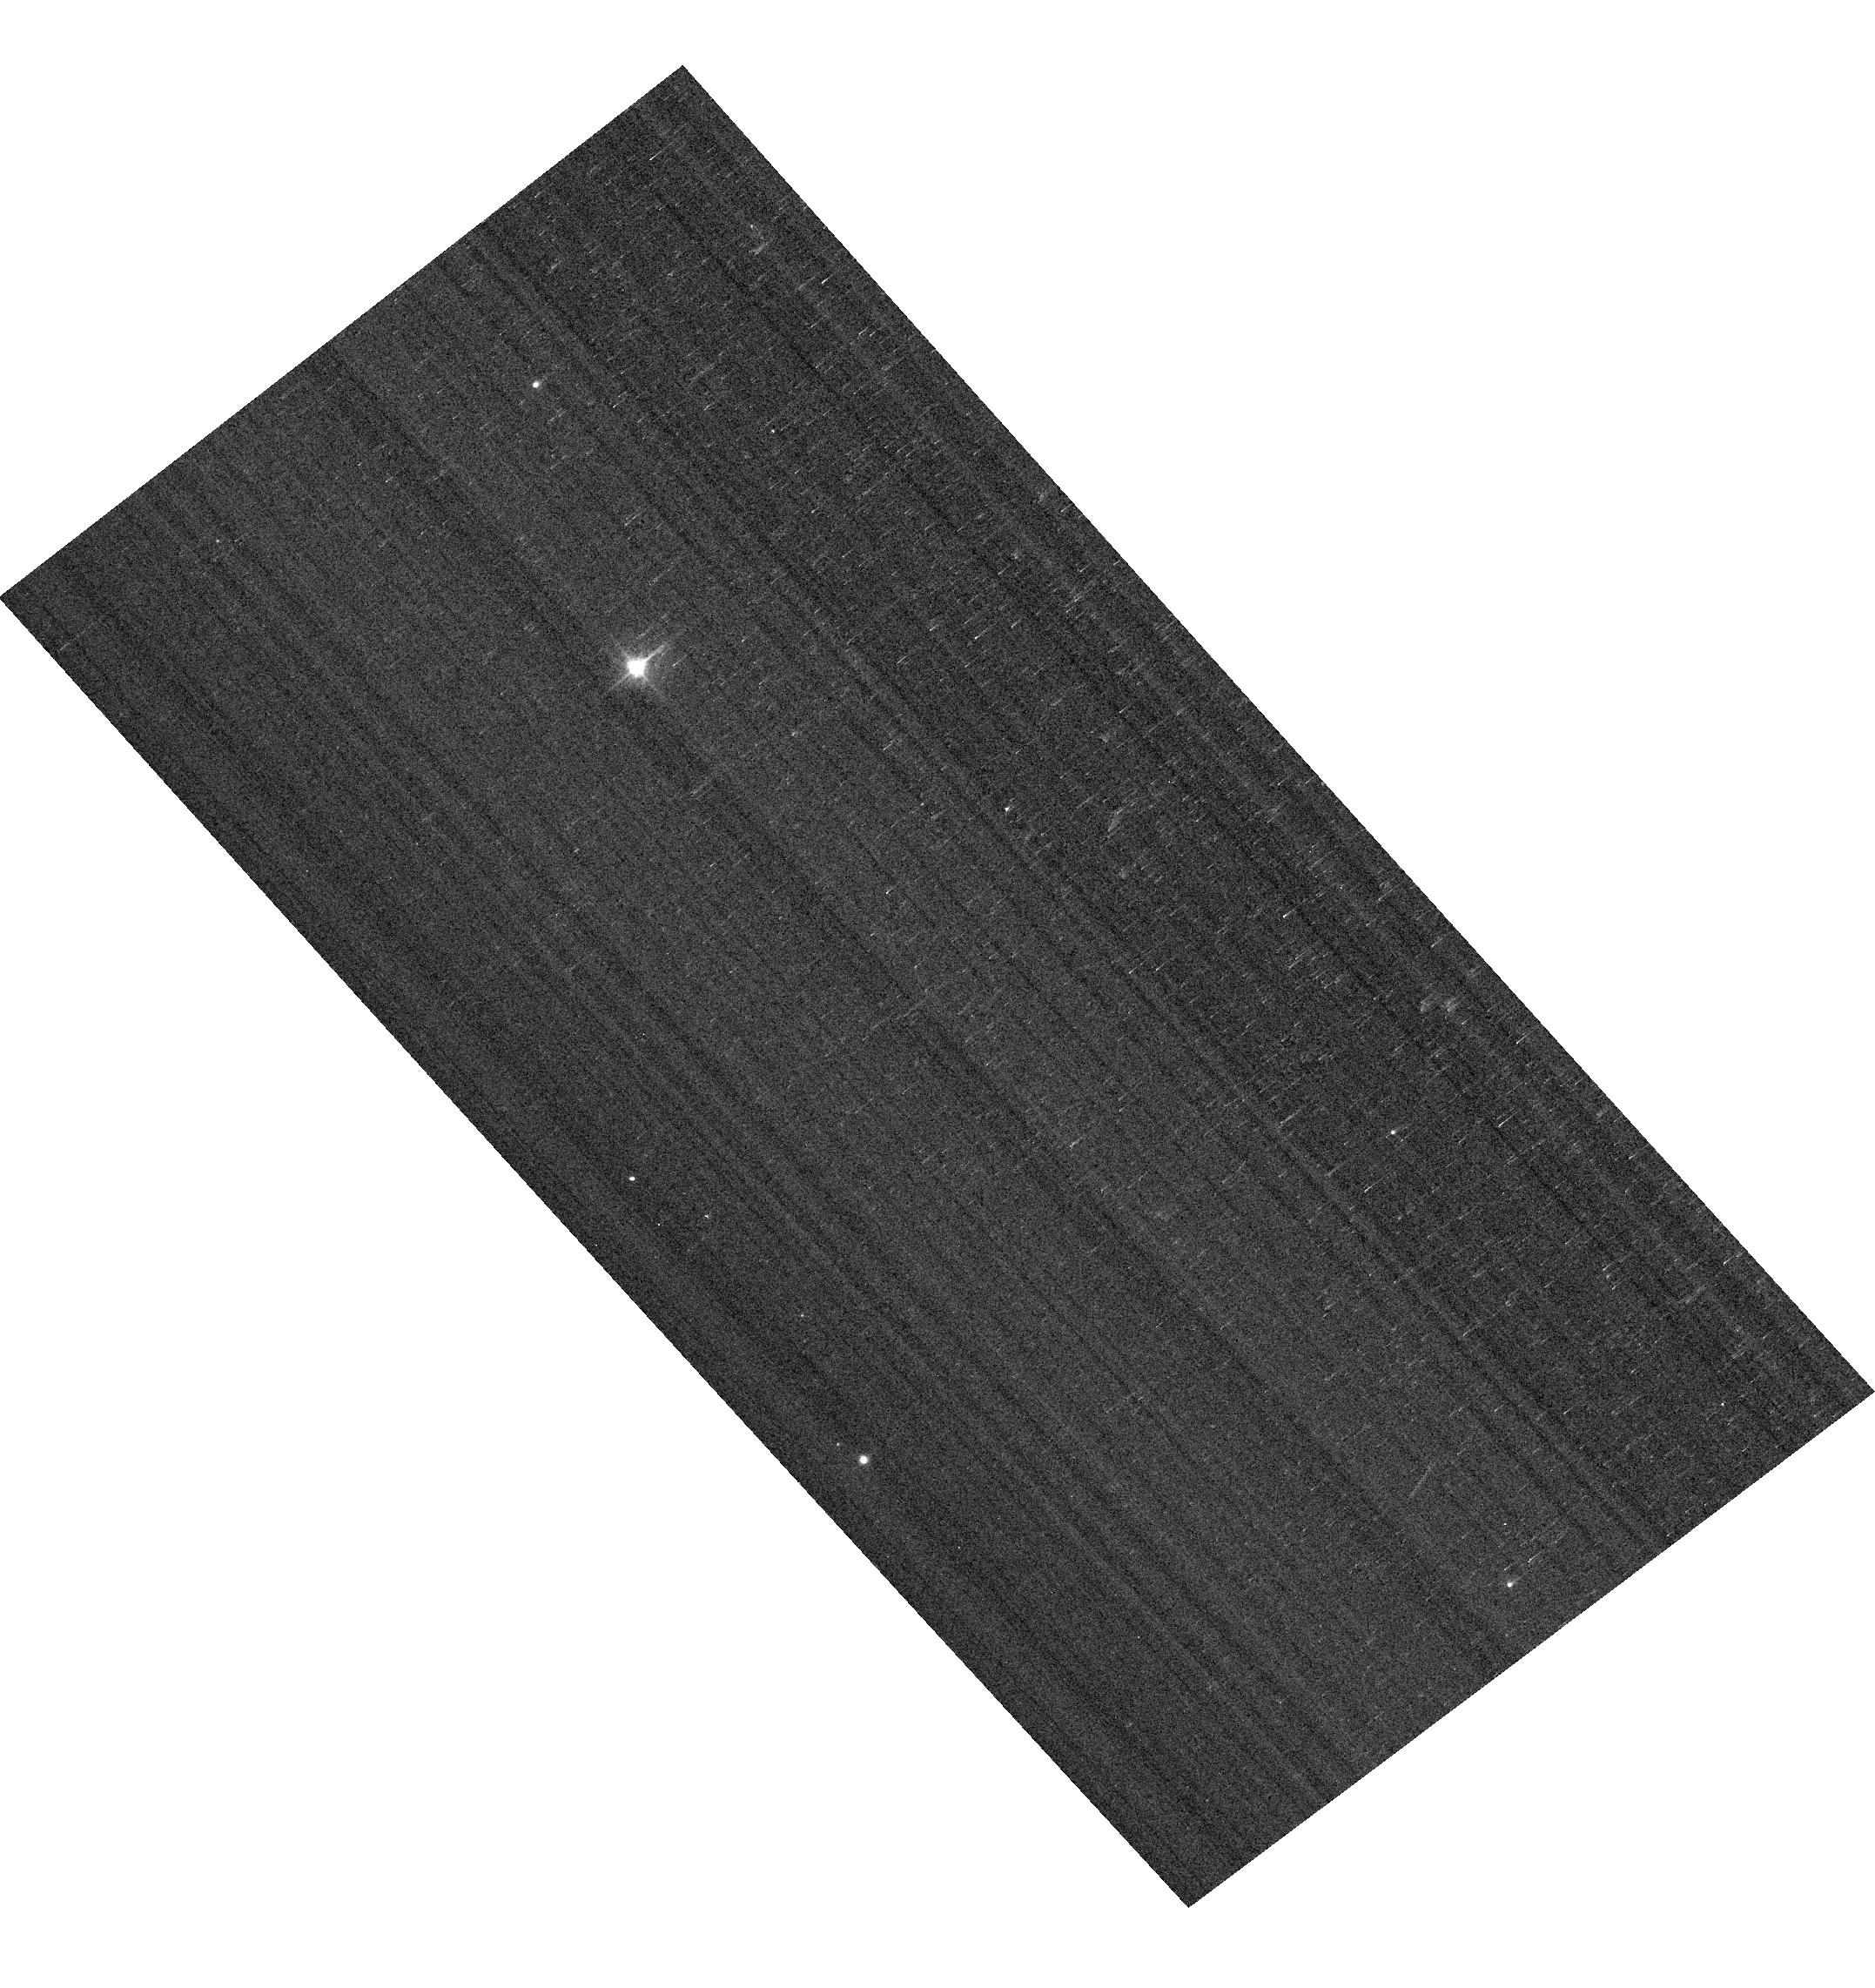
Target: WD1657+343. Instrument: ACS/WFC. Filter: F475W. Exposure: 1 min. Observation ID: hst_16514_07_acs_wfc_f475w_jejt07

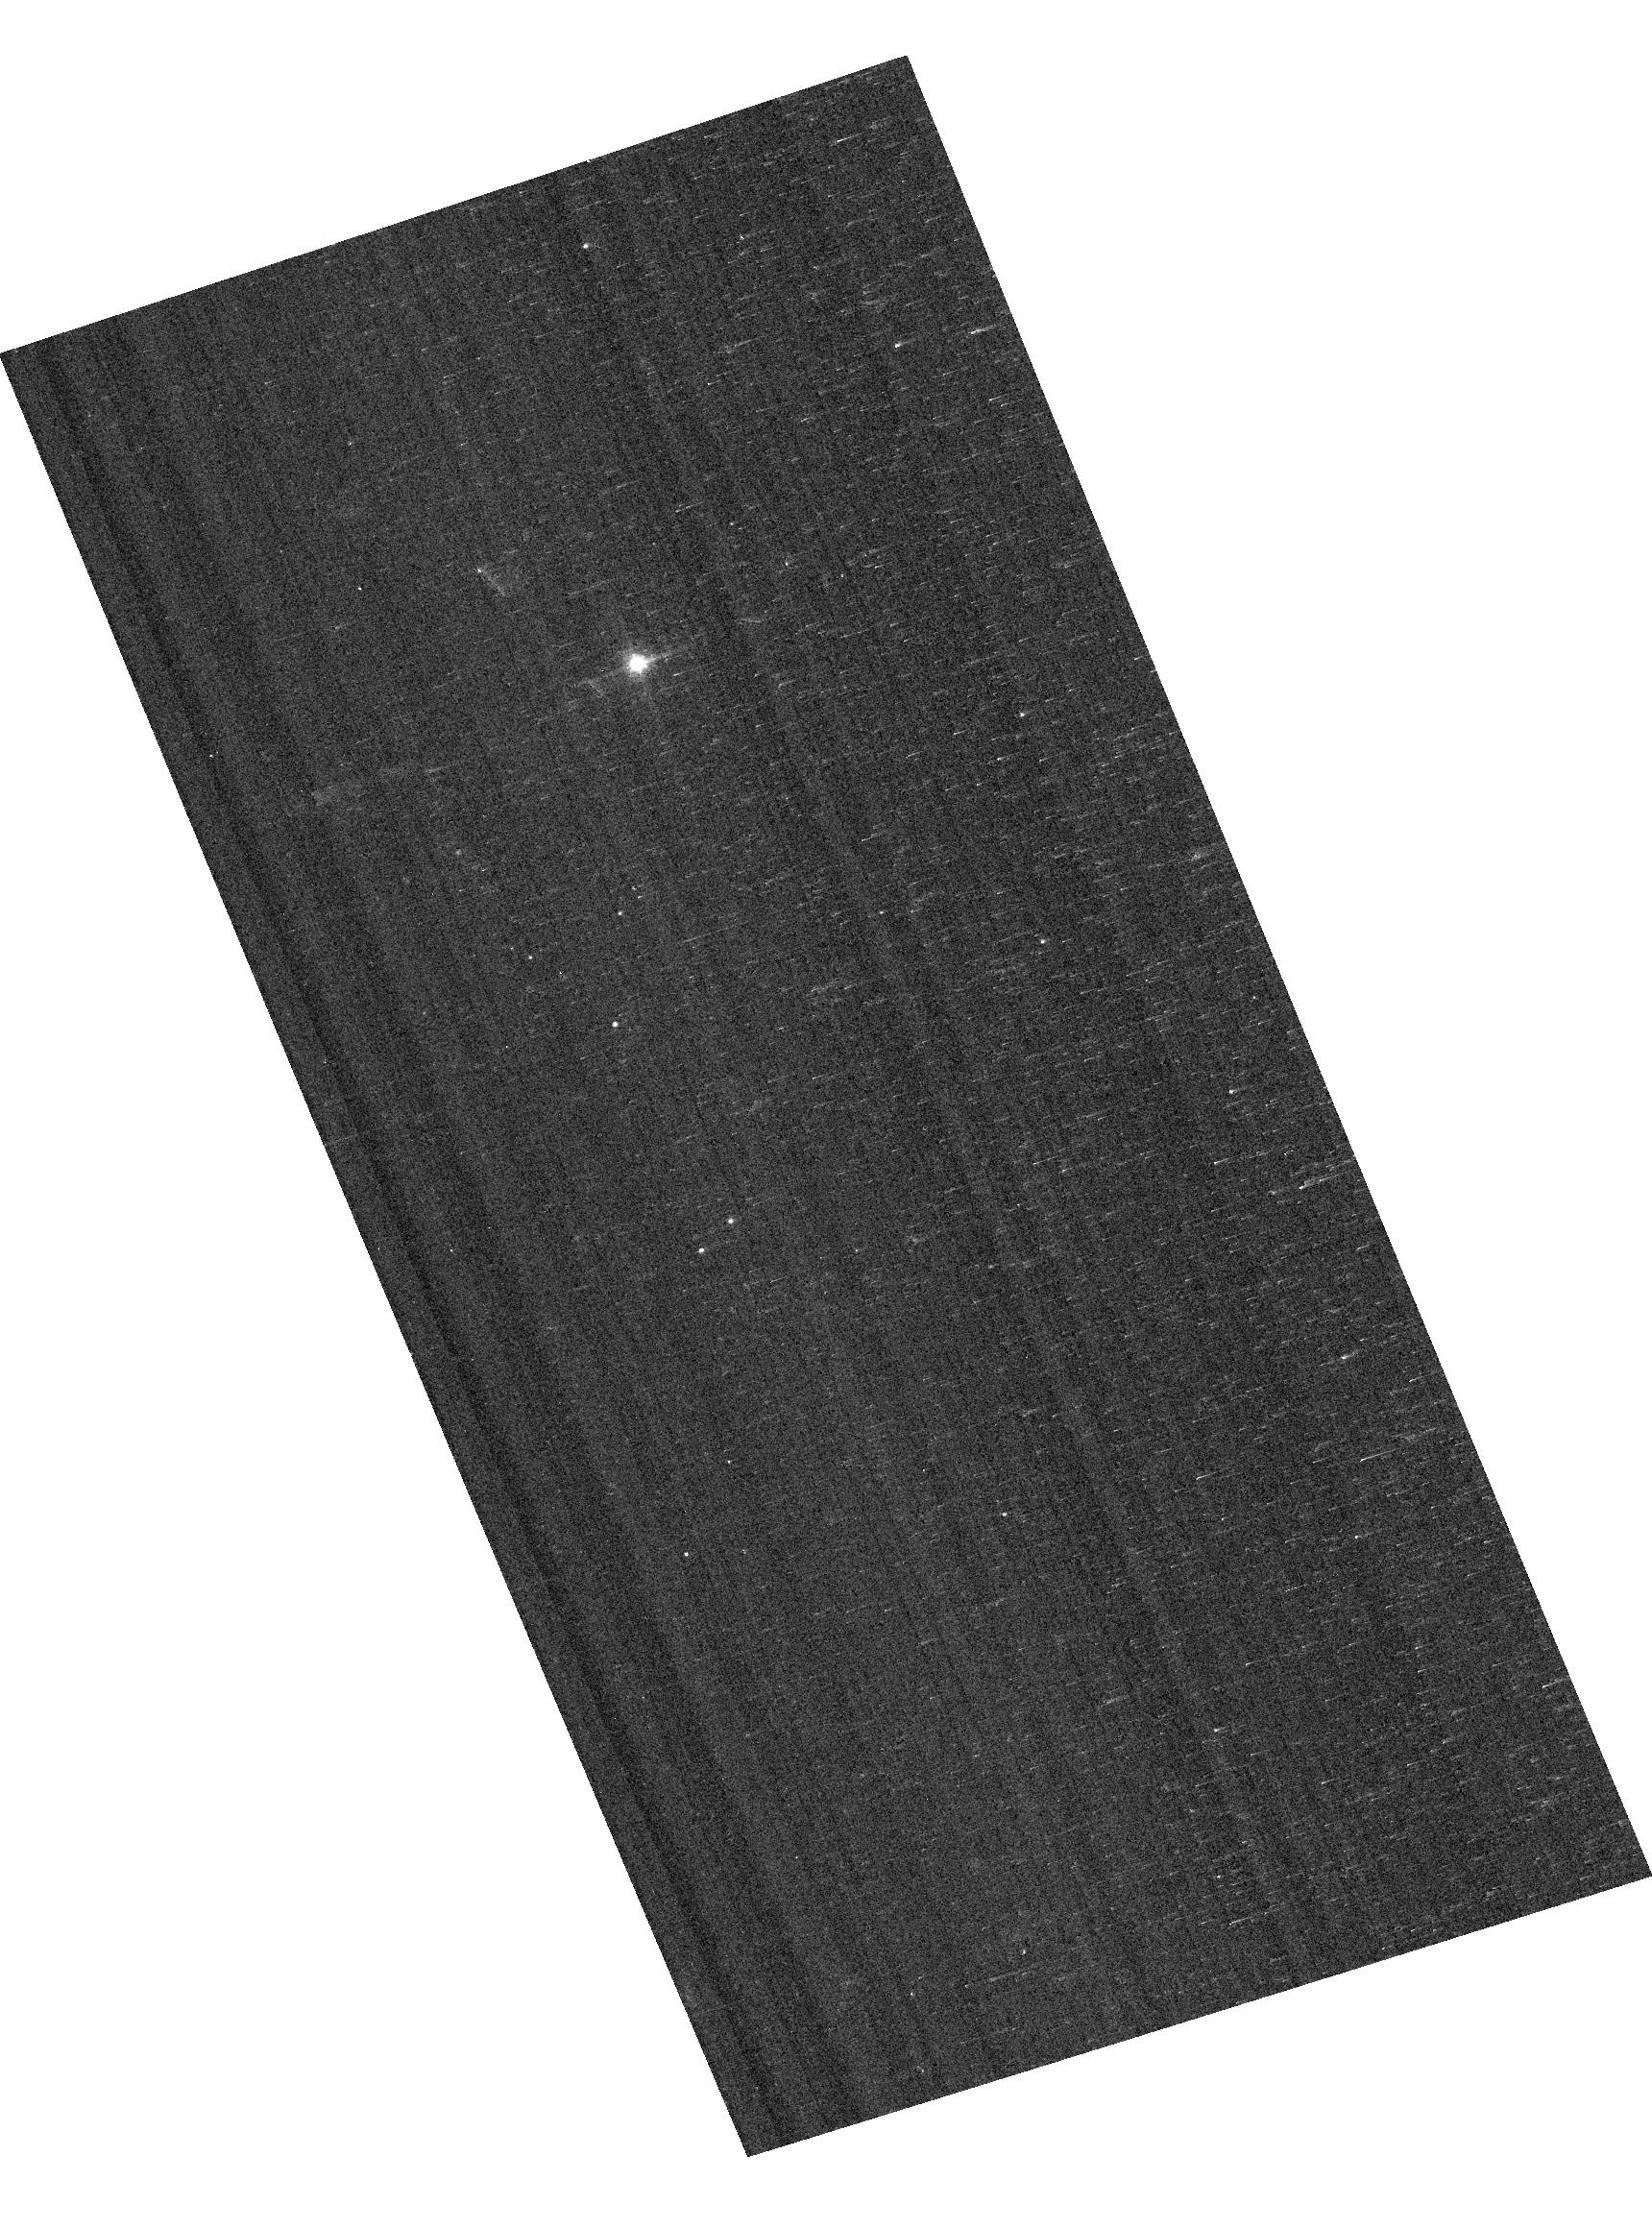
Target: SDSSJ151421.27+004752.8. Instrument: ACS/WFC. Filter: F775W. Exposure: 2 min. Observation ID: hst_16514_10_acs_wfc_f775w_jejt10

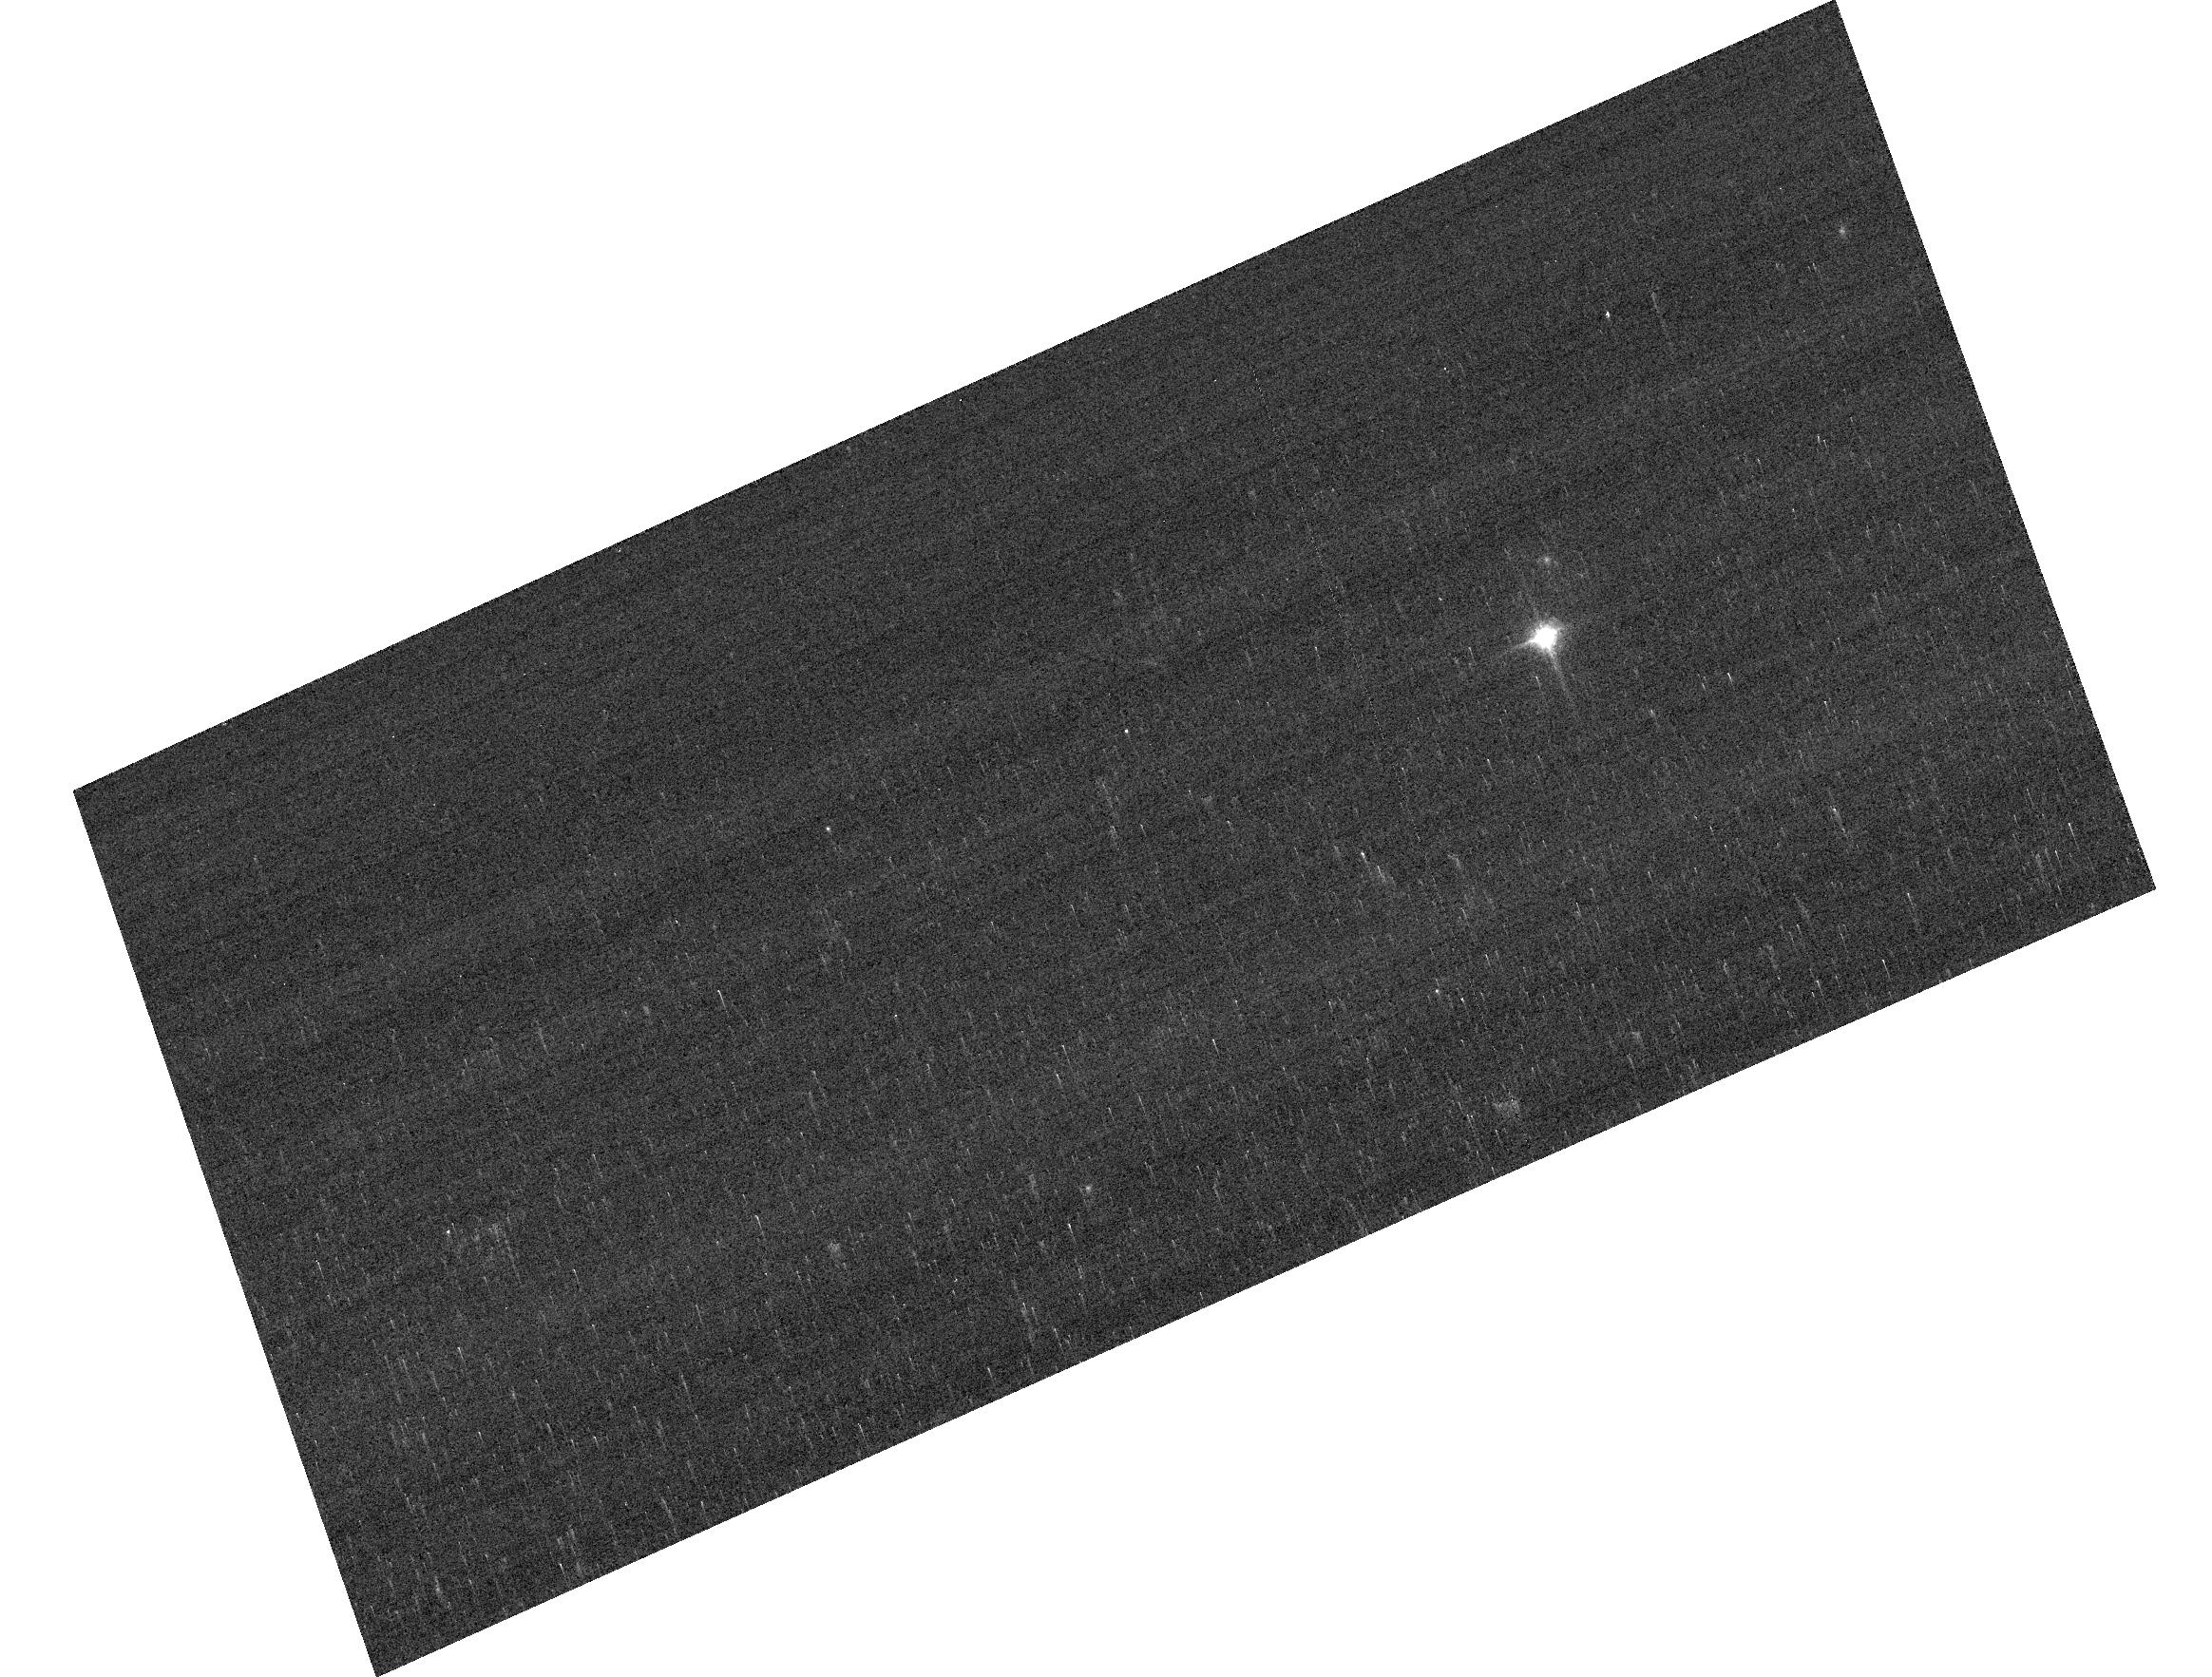
Target: WD0308-565. Instrument: ACS/WFC. Filter: F850LP. Exposure: 1 min. Observation ID: hst_16514_03_acs_wfc_f850lp_jejt03

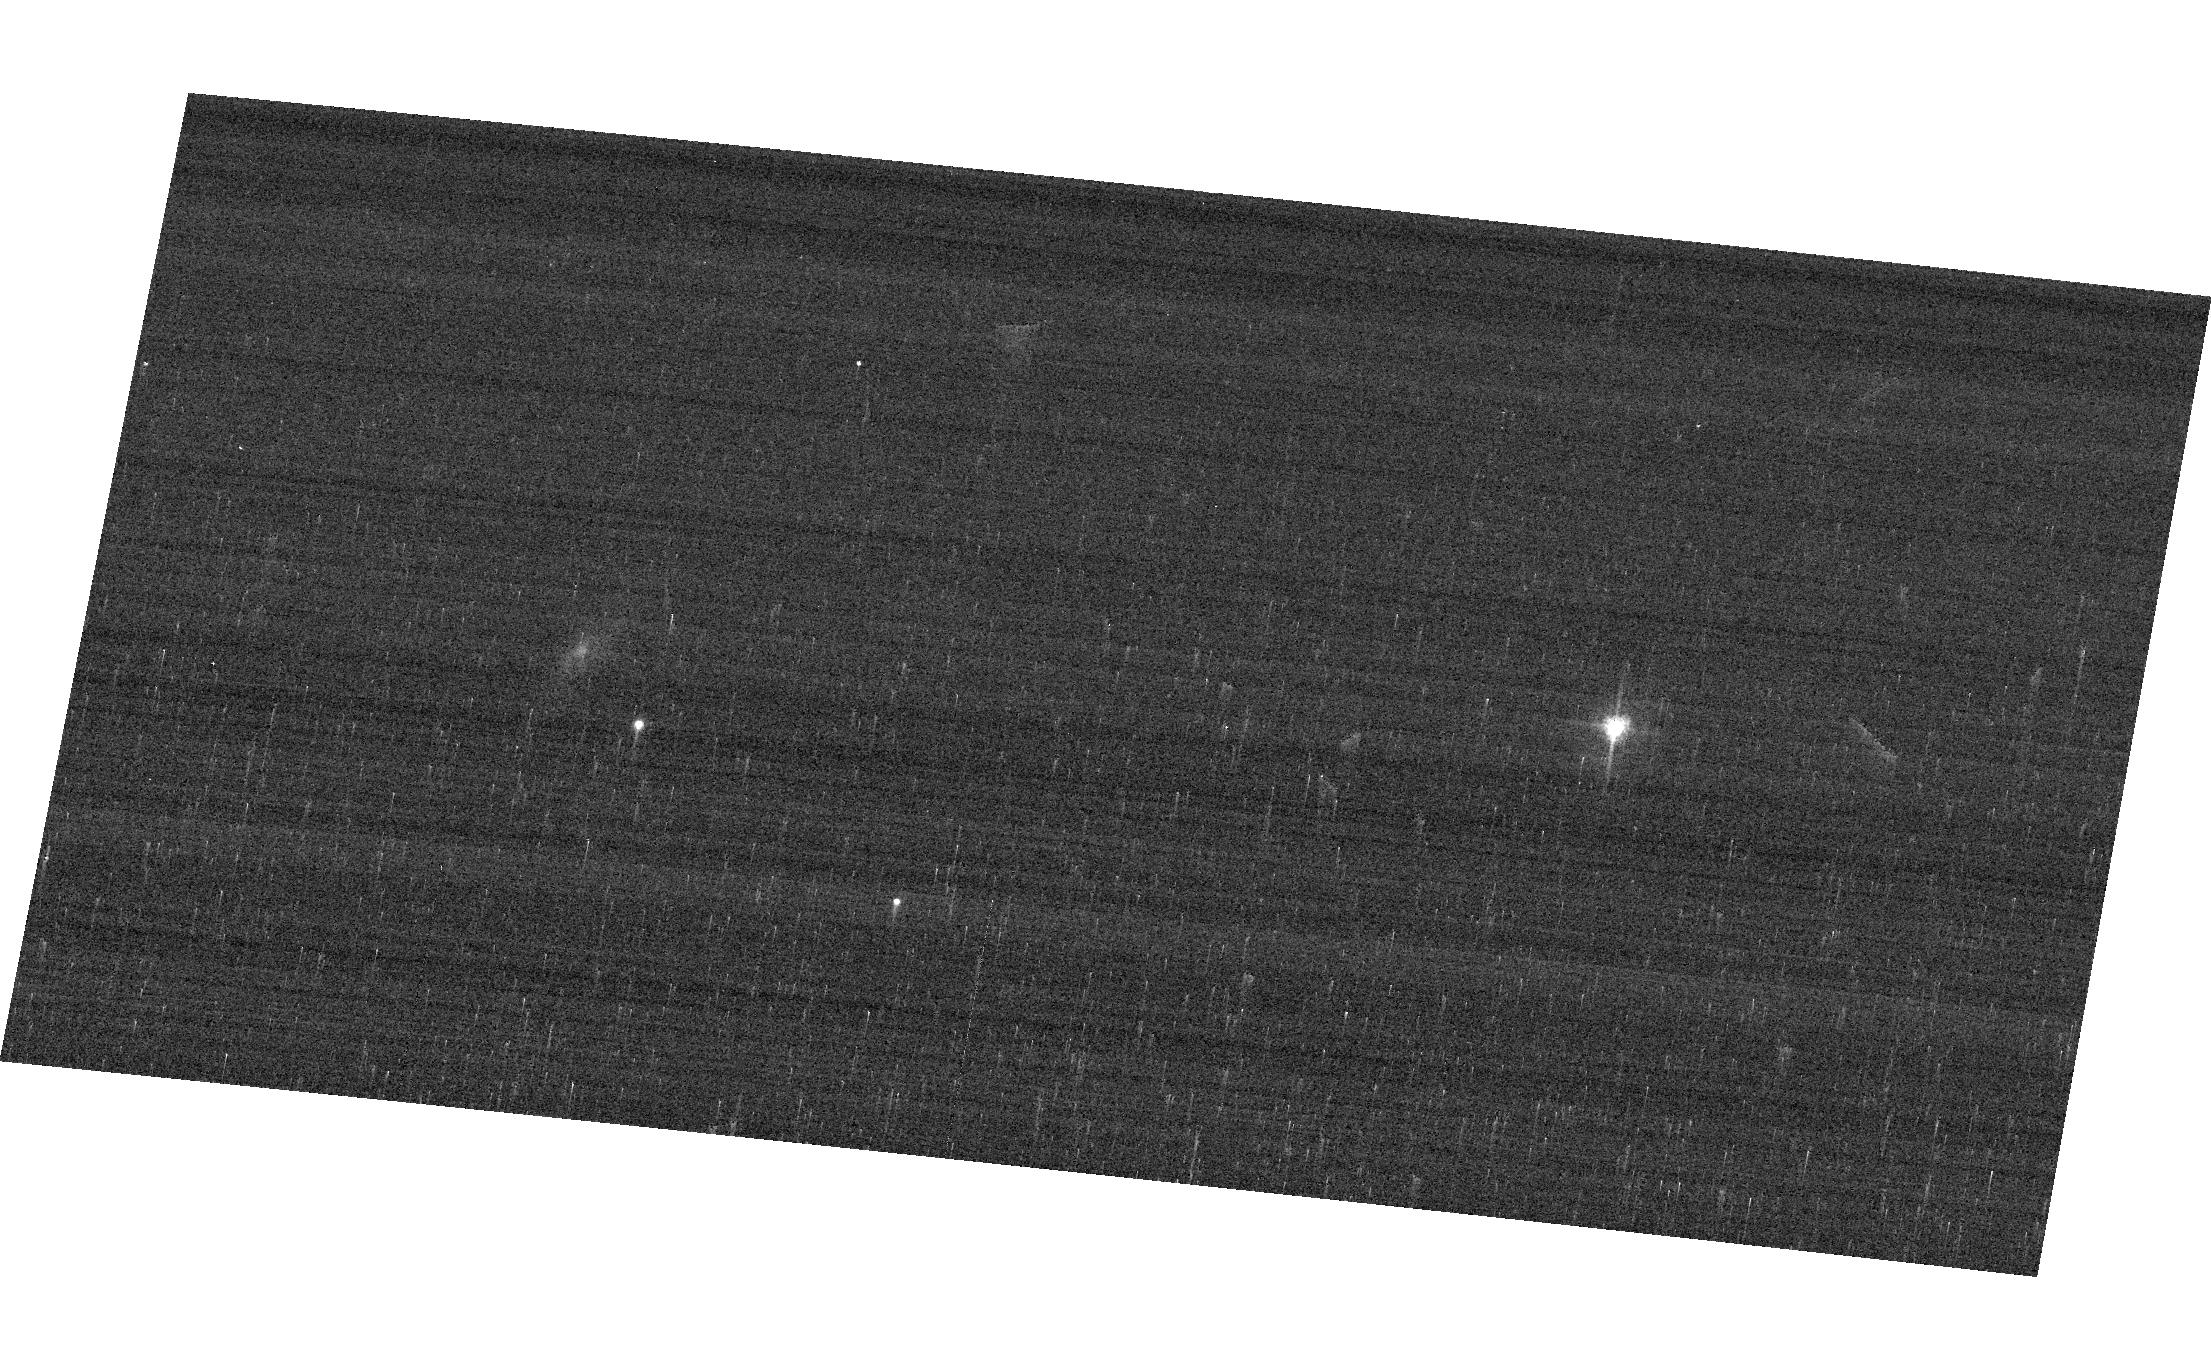
Target: WD1057+719. Instrument: ACS/WFC. Filter: F550M. Exposure: 1 min. Observation ID: hst_16514_04_acs_wfc_f550m_jejt04

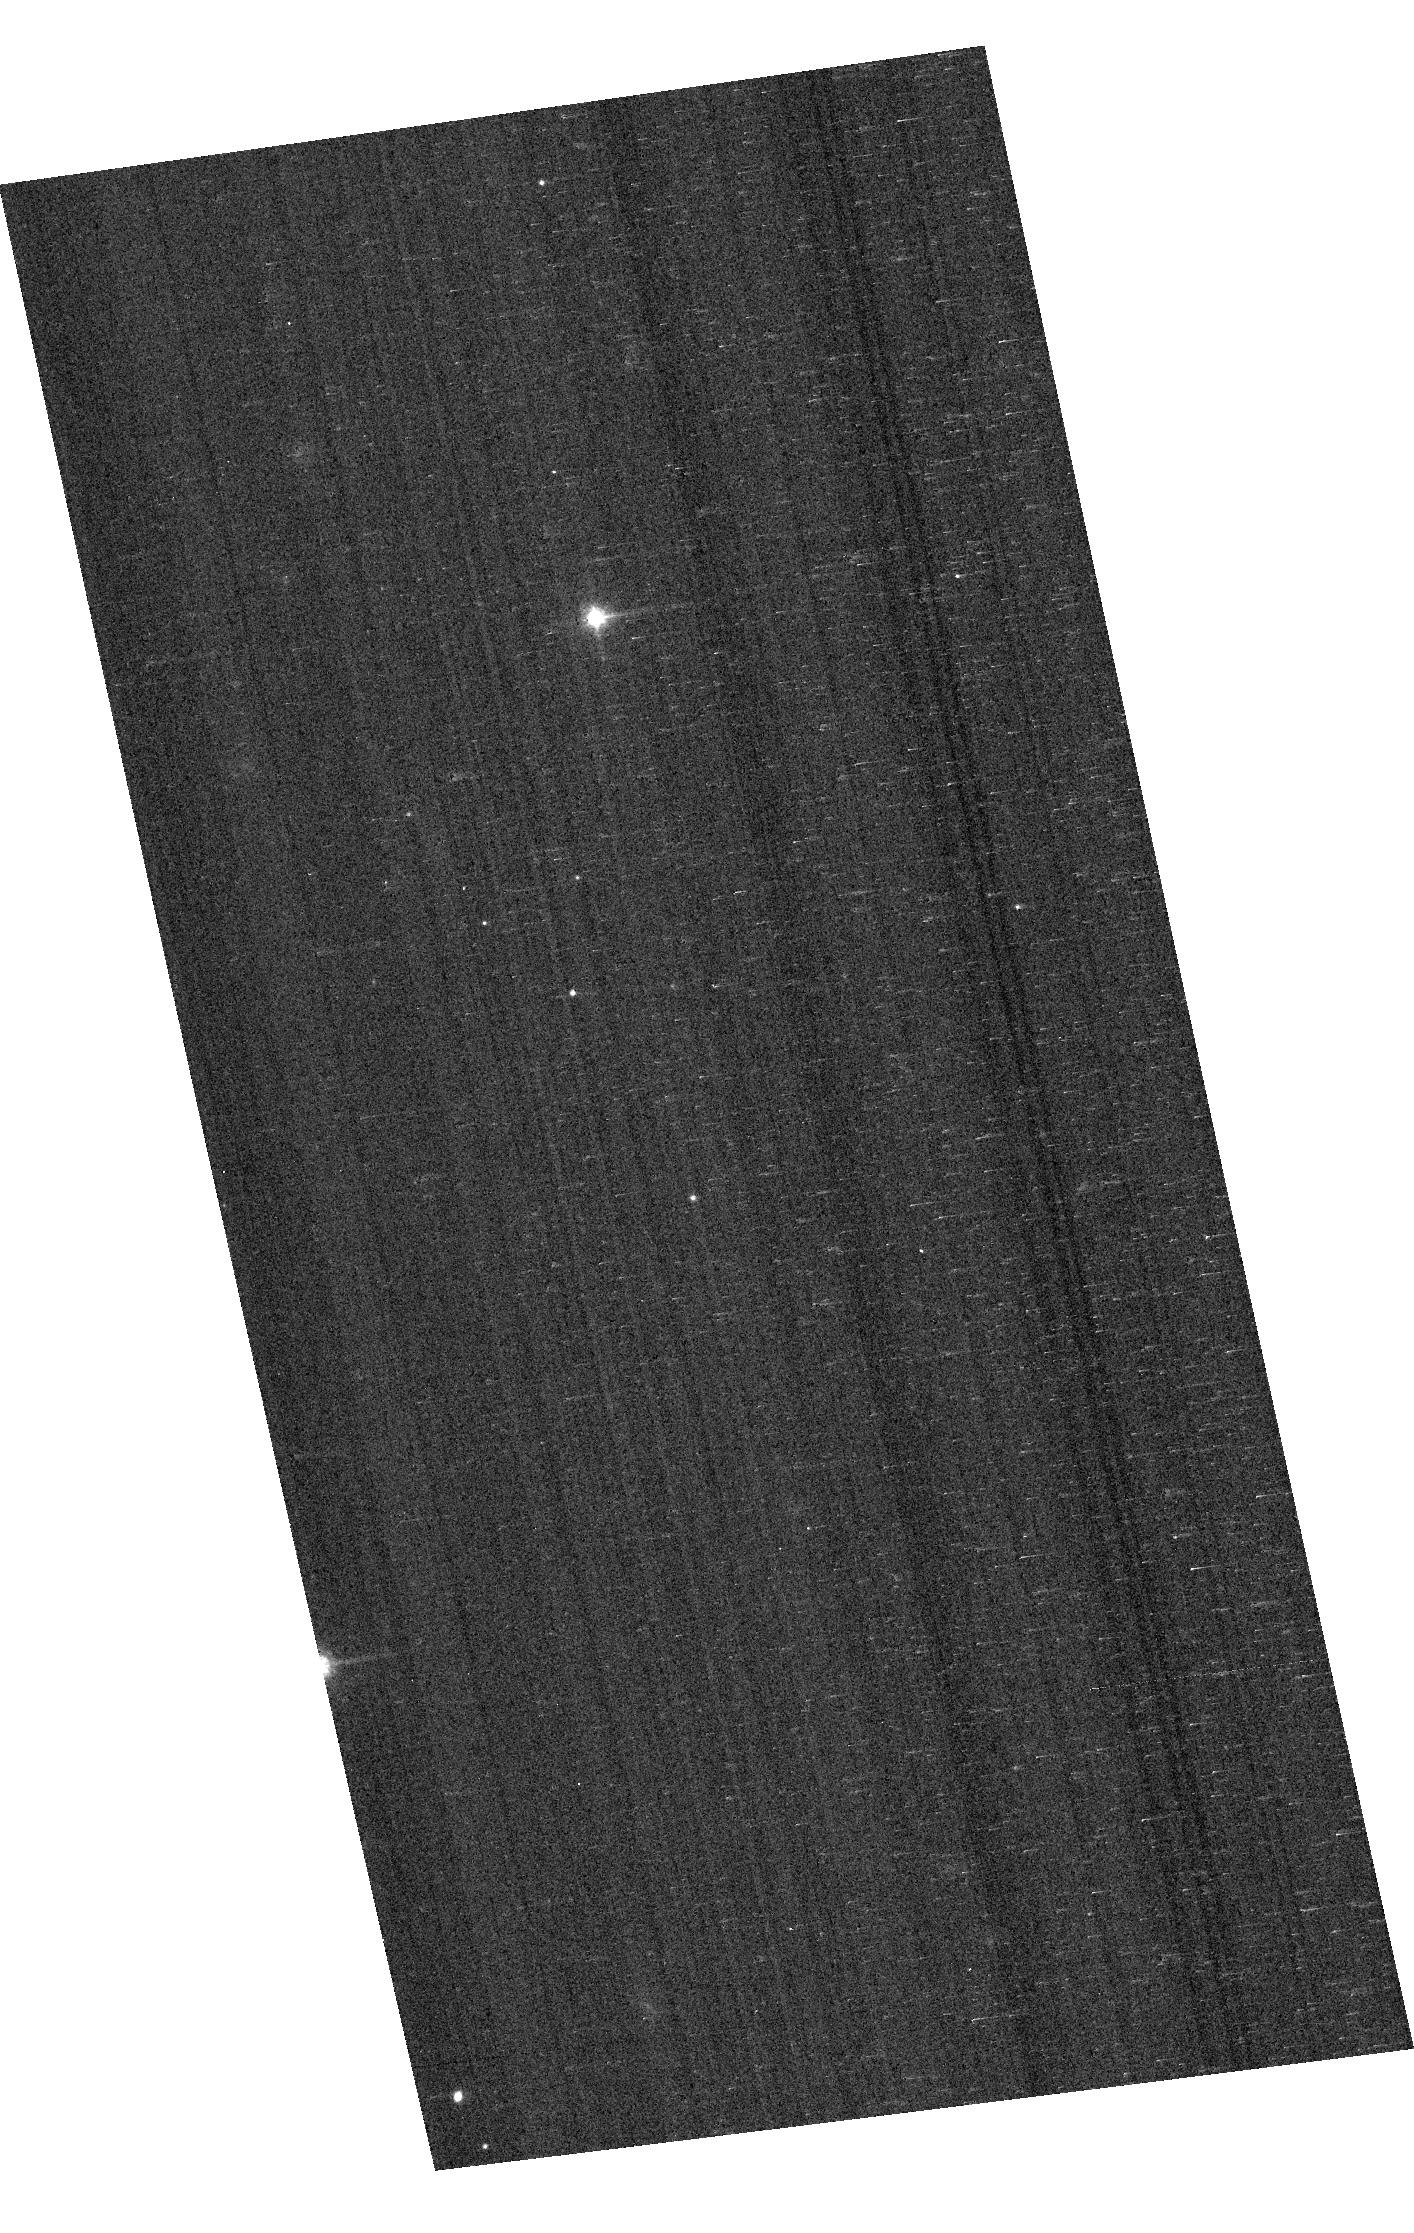
Target: SDSSJ151421.27+004752.8. Instrument: ACS/WFC. Filter: F814W. Exposure: 1 min. Observation ID: hst_16514_12_acs_wfc_f814w_jejt12

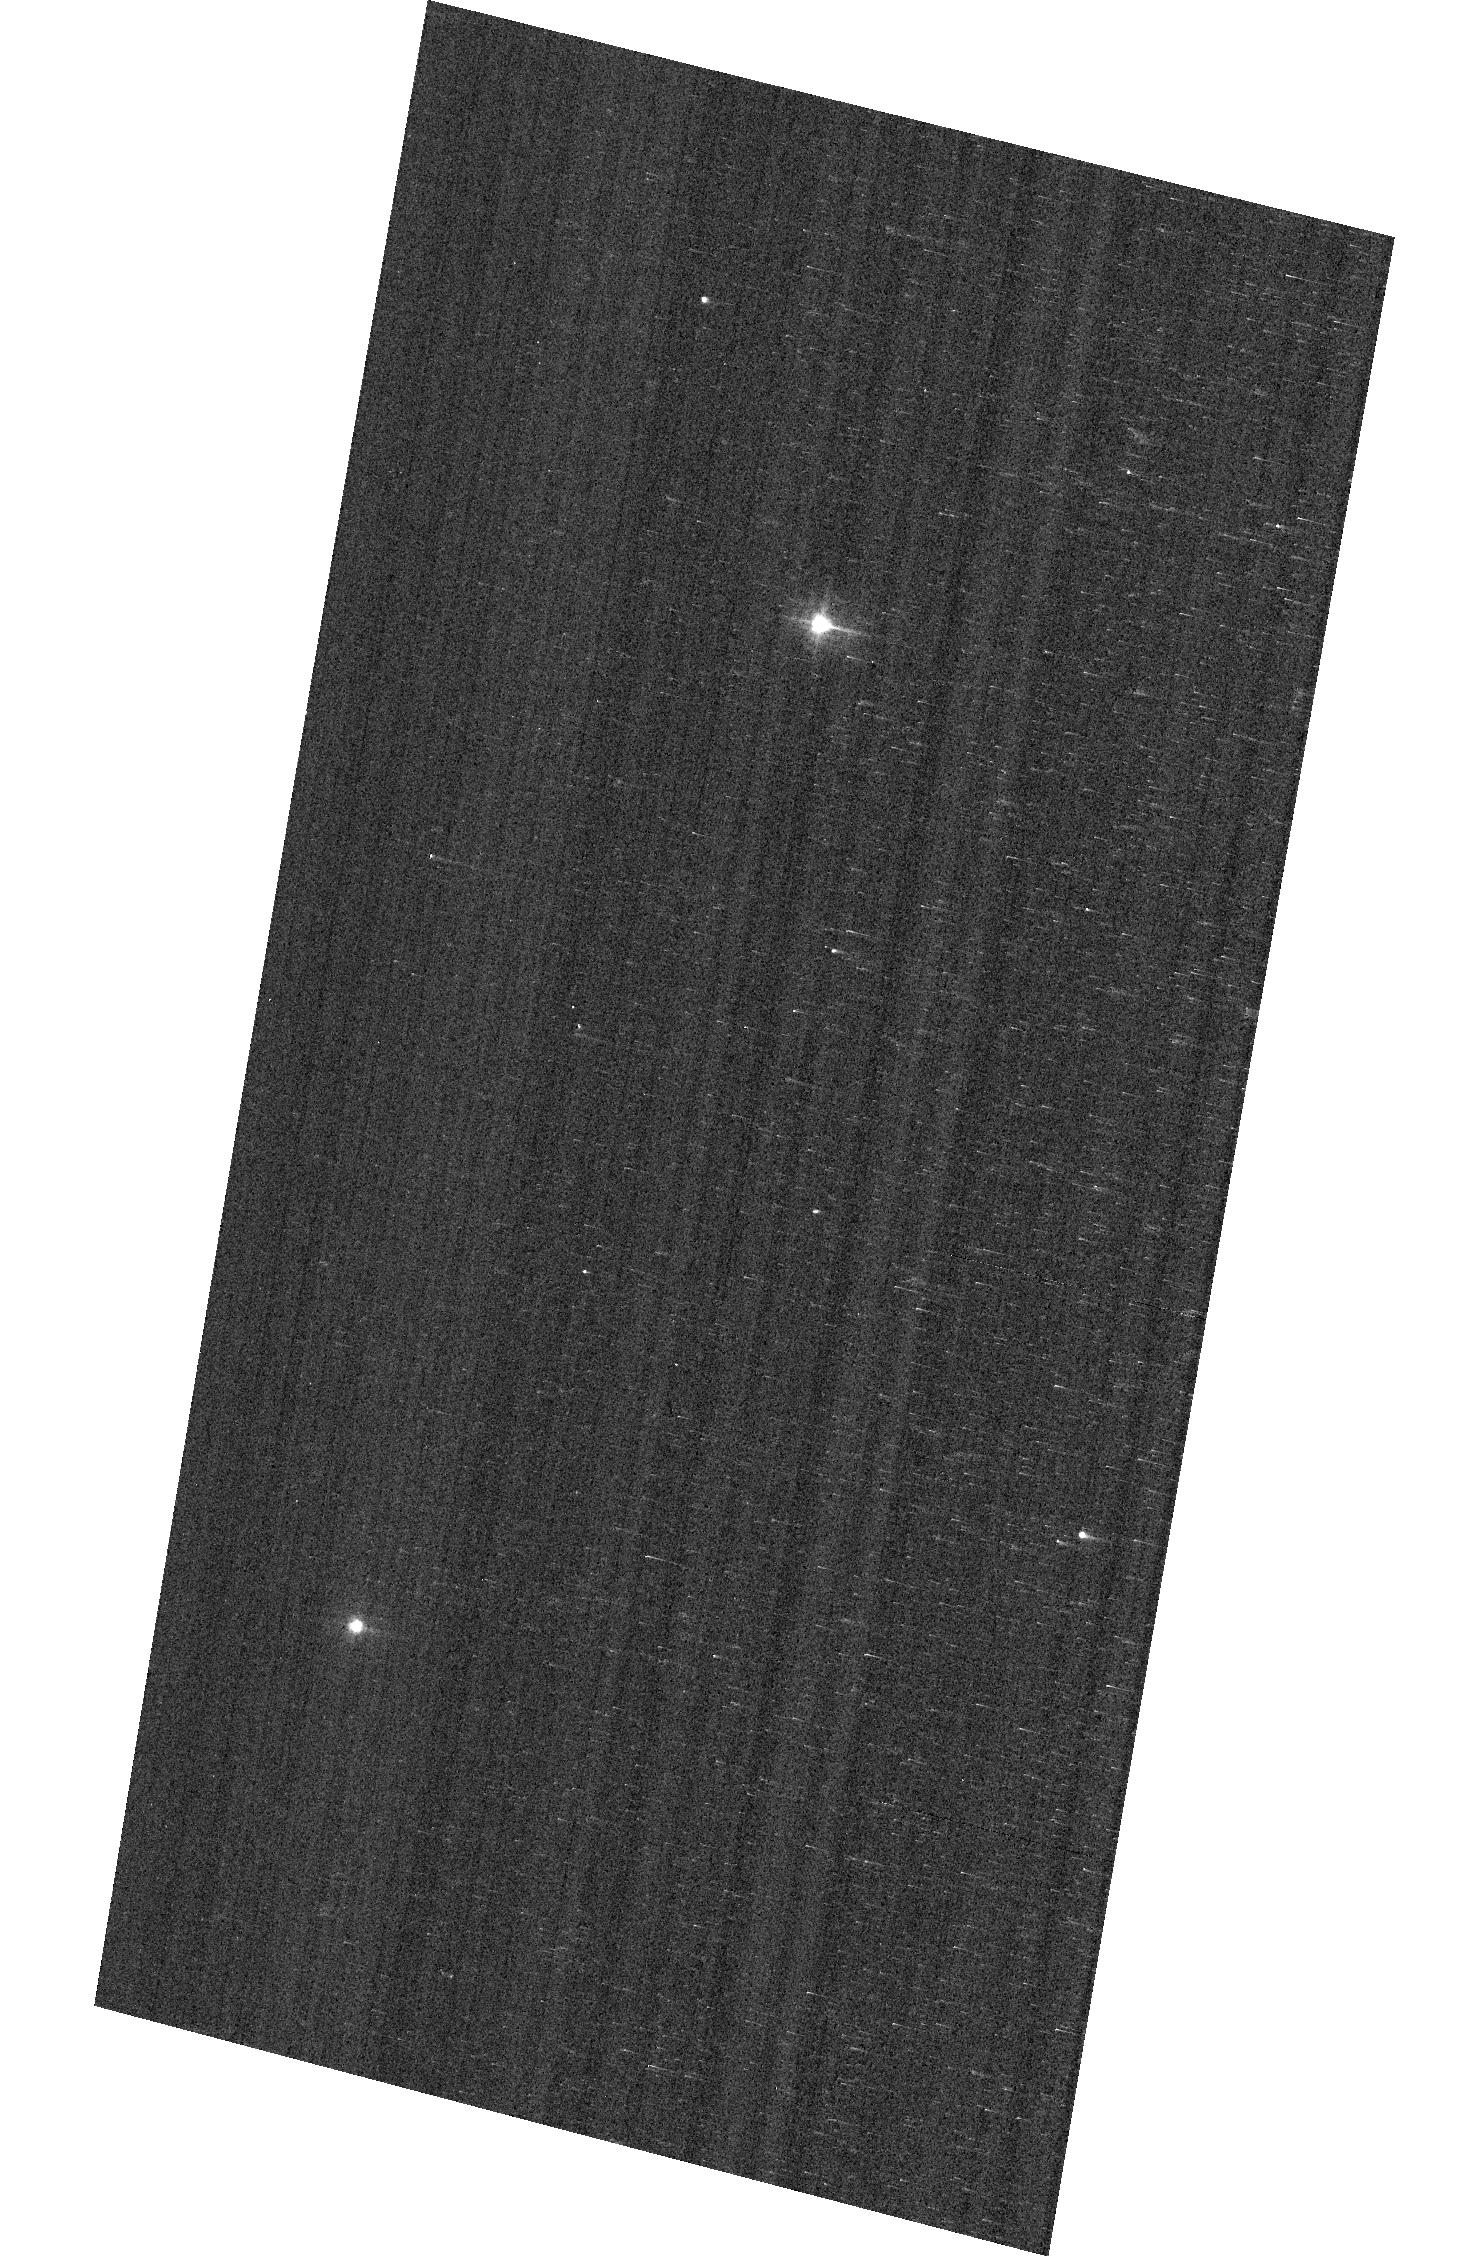
Target: WD1657+343. Instrument: ACS/WFC. Filter: F435W. Exposure: 2 min. Observation ID: hst_16514_09_acs_wfc_f435w_jejt09

ACS Cross-Calibration with STIS for faint Stars (PI: Bohlin, Ralph C.)

The CALSPEC archive contains the SEDs of the standard stars that will be used for the absolute flux calibrations of JWST, Roman, and ground-based telescopes. The CALSPEC SEDs are based mostly on STIS; and the ACS flux calibration agrees with STIS by definition, because the same three relatively bright standard stars are used for both calibrations. However, properly cross-calibrated for bright stars does NOT mean proper cross-calibrated for faint stars, because the two instruments have different non-linear corrections for CTE losses. While the provenance of the three bright primary standards (G191B2B, GD153, & GD71 with V=11.8-13.3) and brighter stars is robust, the precision of fainter stars depends on substantial corrections for CTE losses. These fainter stars will be the primary standards for COS, JWST, Roman, and many modes of modern and larger telescopes. Differences between STIS and ACS fluxes for faint standards at the current epoch will provide vital measures of the relative CTE correction errors between the two HST instruments and will quantify any required updates to their relative CTE correction algorithms. This cross-calibration is especially germane in 2021, because CTE losses increase with time making the current epoch the most sensitive to CTE corection errors and providing the best leverage for improving the correction algorithms. Four Faint Standards, WD1057+719, WD1657+343, WD0308-565, and SDSSJ151421 (V=14-16.5), are targeted for upgrading their S/N and for quantifying their repeatability in two 12 orbit STIS programs (16028 & 16437) in cycles 27-28. The precision of these flux distributions in the STIS G430L and G750L CCD modes is limited by the applicability of the old empirical correction algorithm of Goudfrooij et al. (2006), where the time dependence is now extrapolated ~15 years past the date of derivation. Any improvement in the STIS CTE correction directly affects the extrapolation to longer wavelengths for these four JWST standards and for any other faint JWST or Roman standard. In particular, SDSSJ151421 shows indications of a ~2% discrepancy with respect to WFC3 photometry (Bohlin et al. 2020, AJ, 160, 21, Fig. 14). The amount of its CTE correction ranges from 7-20% over 5500-10000A. Thus, even the estimated uncertainty of 20% of the correction exceeds 2% at wavelengths longer than 8000A, where a 10% CTE loss is predicted. Therefore, to achieve the challenging goal of 1% accuracy for faint standards, the antique STIS CTE correction formula must be verified or upgraded, while some questions about the ACS CTE correction have been raised recently (Chiaberge, private comm., Bohlin, Ryon, & Anderson ACS ISR 2020-08). An excellent test is via an ACS/STIS cross-calibration. ACS provides a better STIS cross-calibration than WFC3 because of the use of a single reference point near pixel 3585, 3585, where all the ACS calibration observations of the primary standards are concentrated. The ACS/STIS CTE corrections must be adjusted to correct any ACS/STIS mismatch